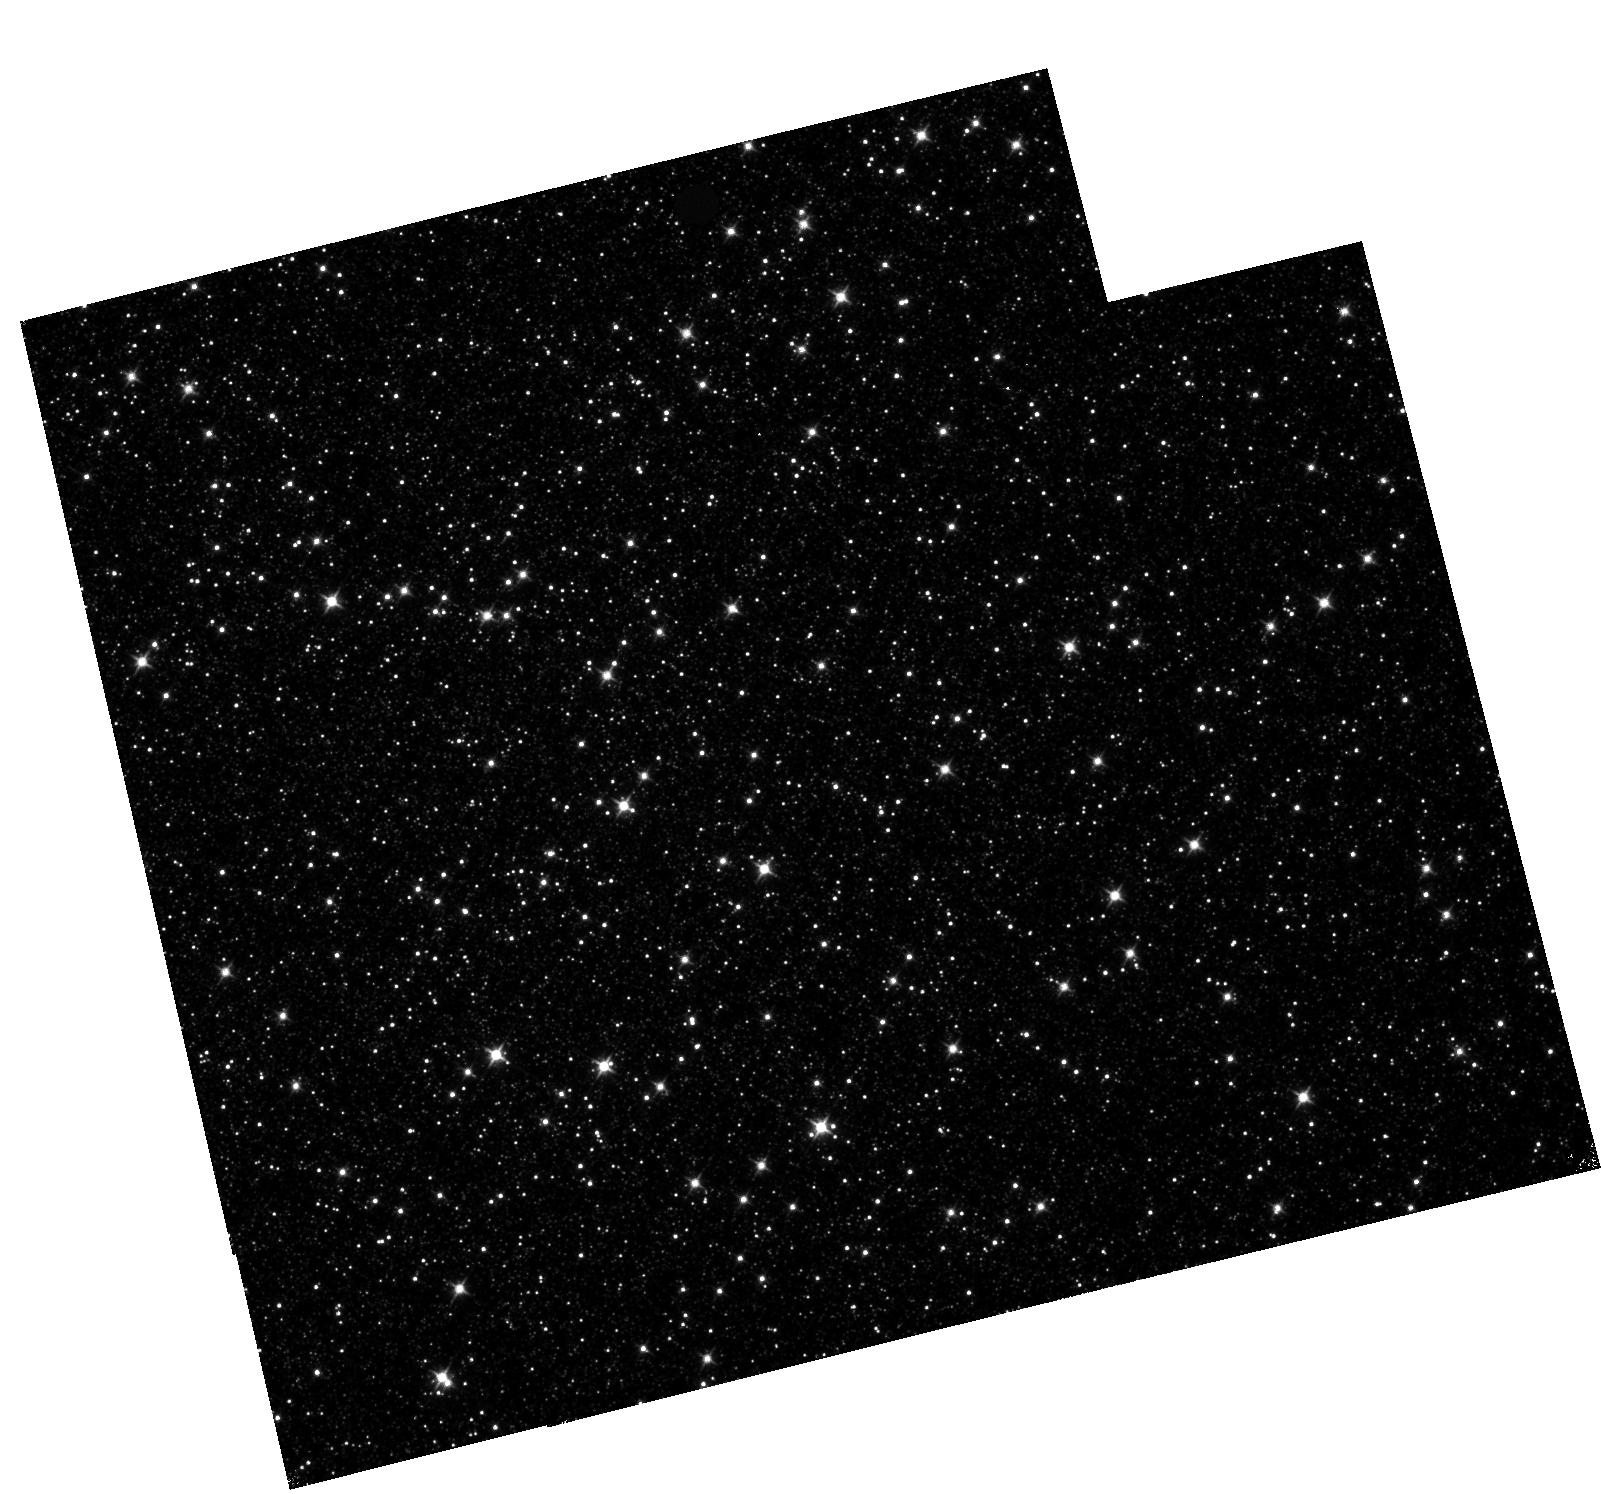
Target: OMEGACEN
Instrument: WFC3/IR
Filter: F110W
Exposure: 11 min
Observation ID: hst_11928_04_wfc3_ir_f110w_ibcj04

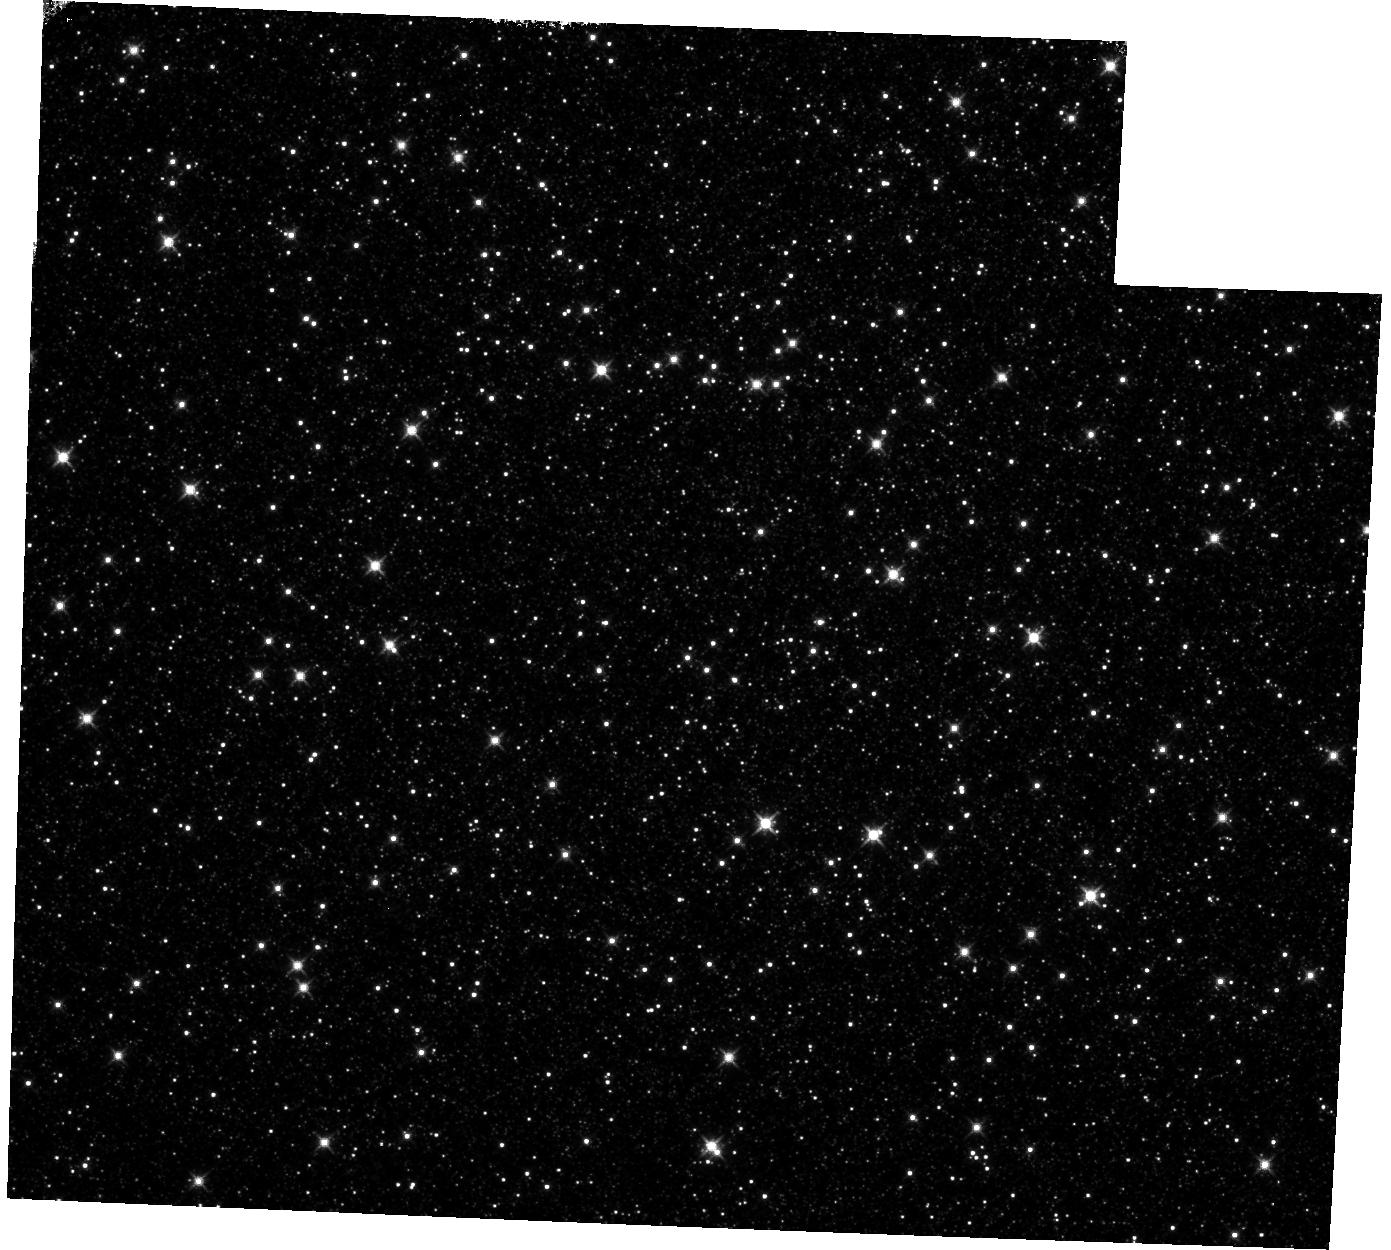
Target: OMEGACEN
Instrument: WFC3/IR
Filter: F125W
Exposure: 14 min
Observation ID: hst_11928_08_wfc3_ir_f125w_ibcj08

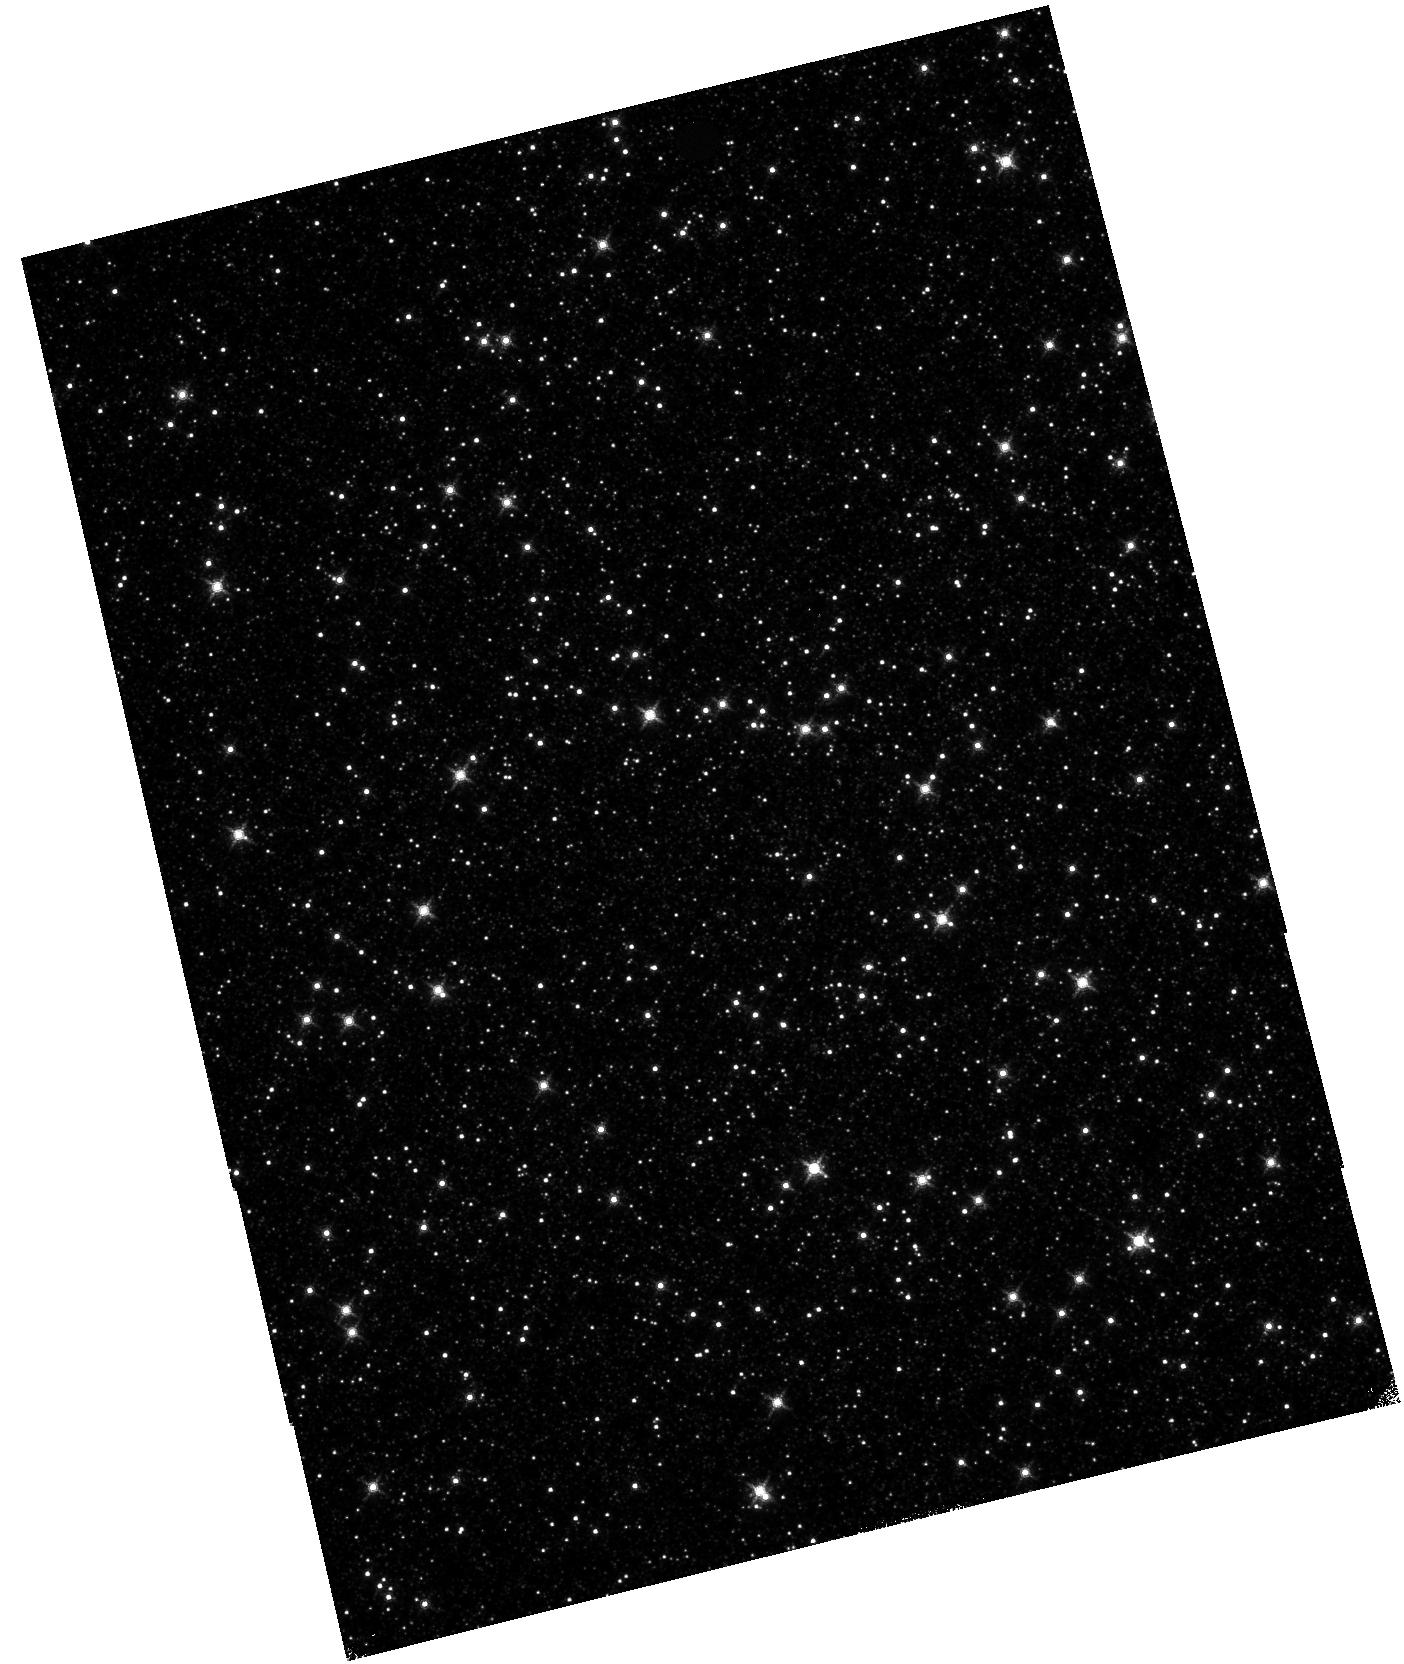
Target: OMEGACEN
Instrument: WFC3/IR
Filter: F139M
Exposure: 25 min
Observation ID: hst_11928_06_wfc3_ir_f139m_ibcj06

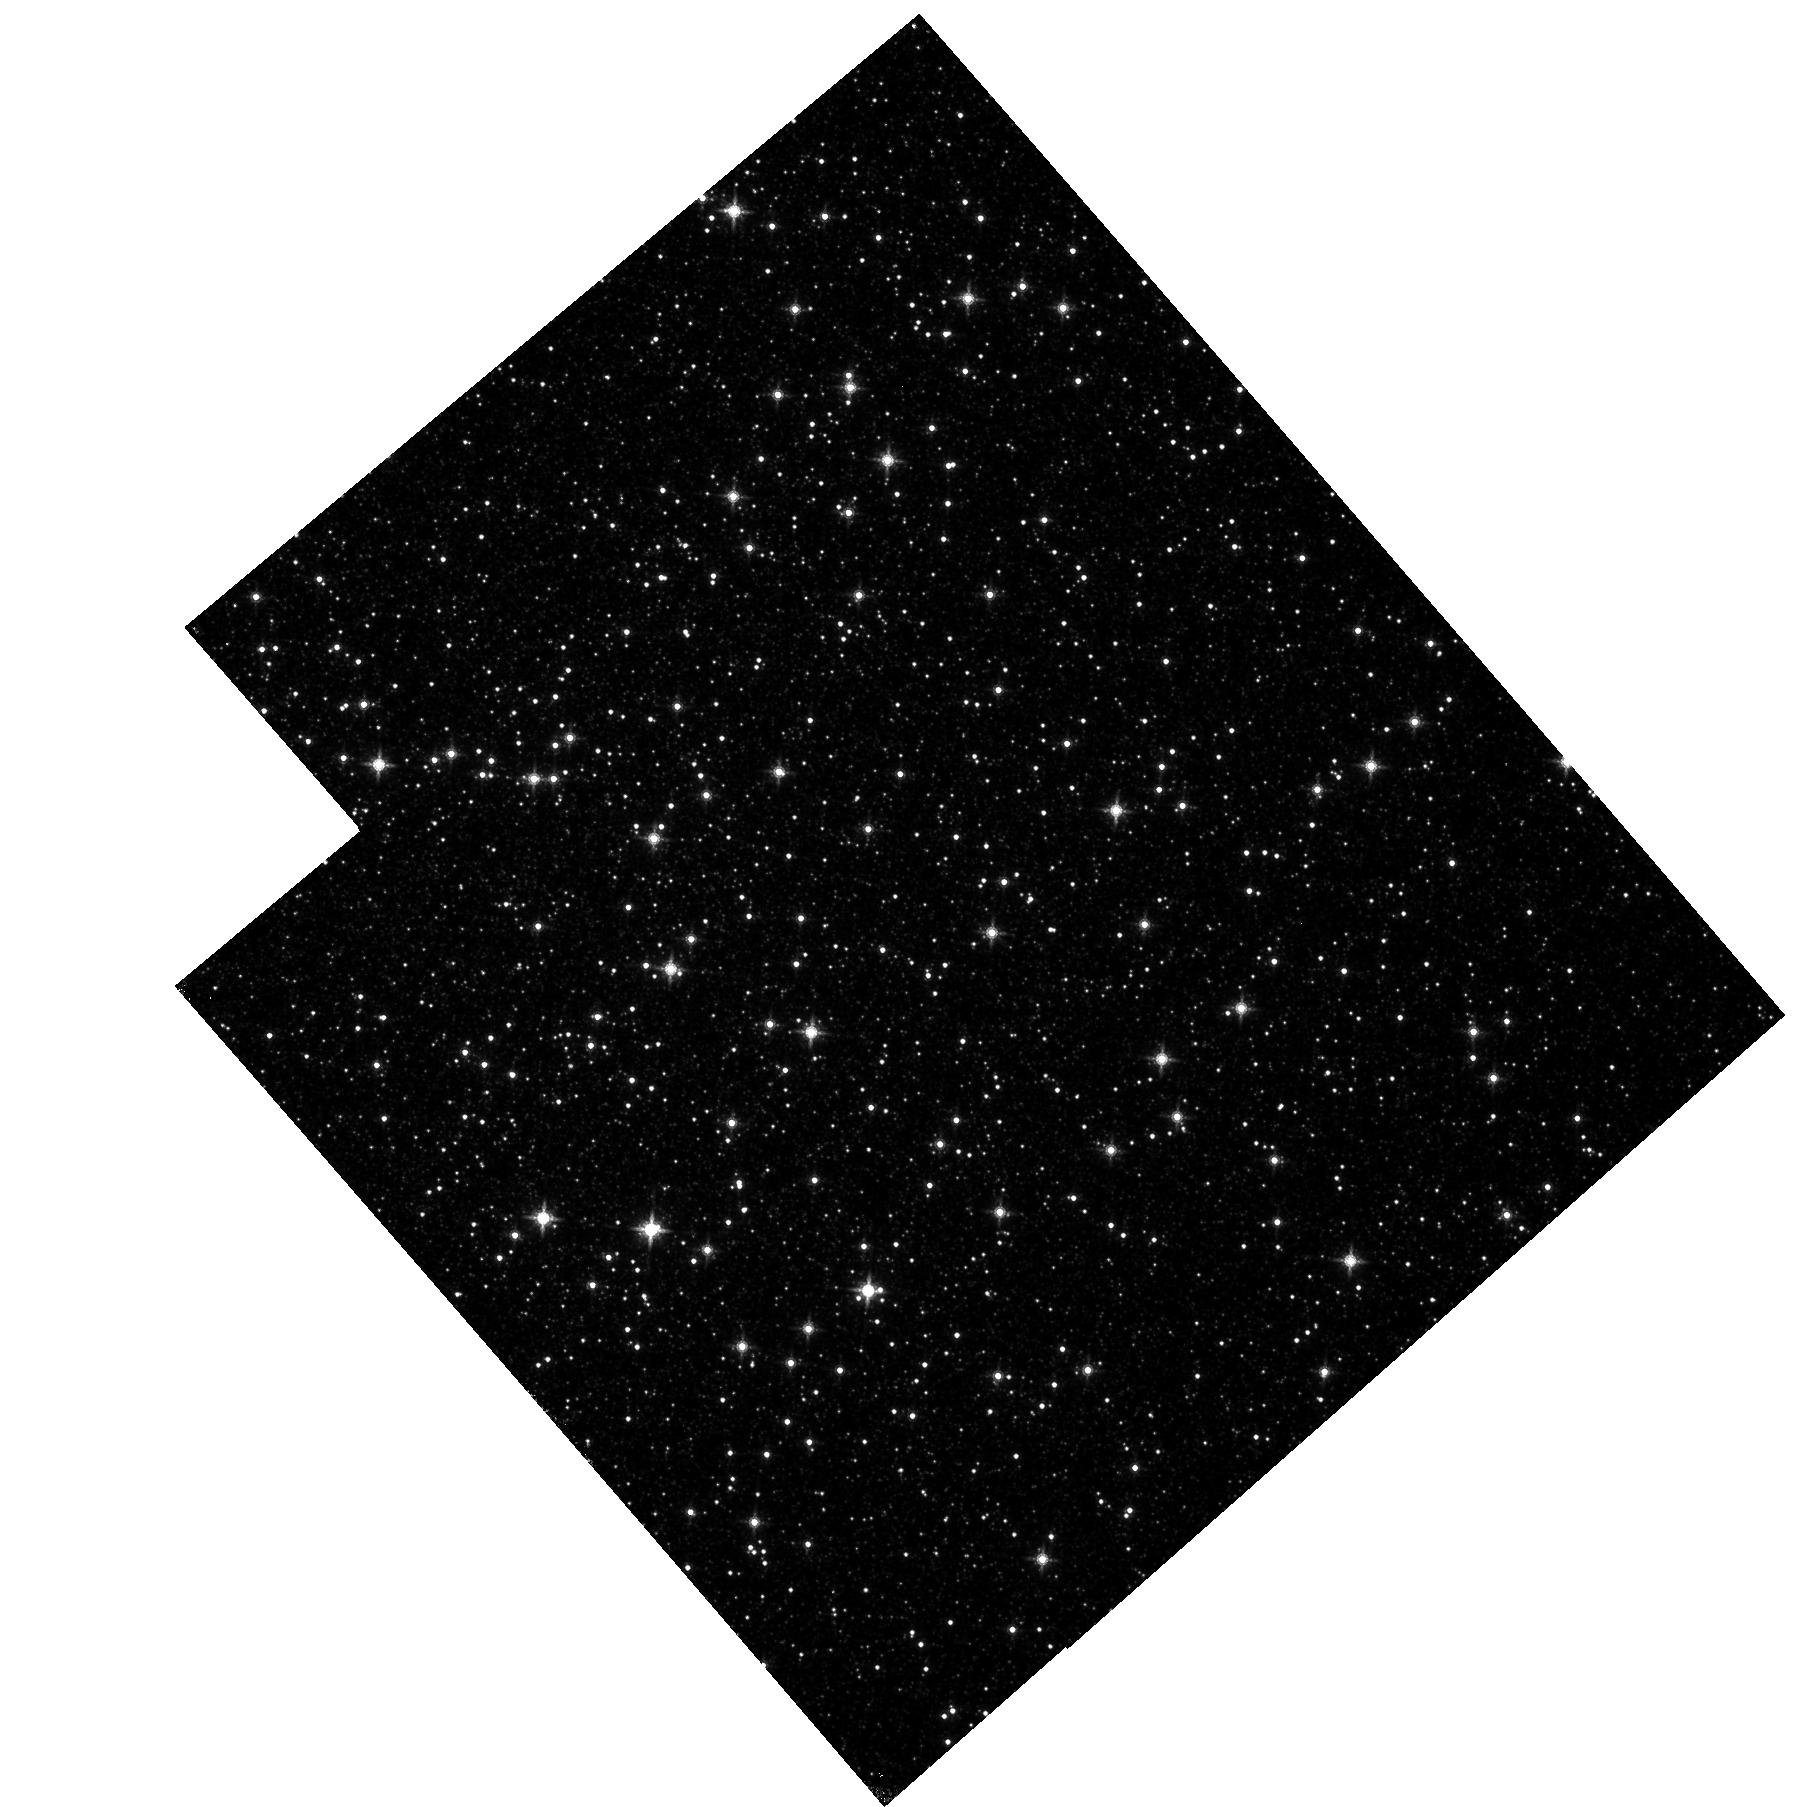
Target: OMEGACEN
Instrument: WFC3/IR
Filter: F160W
Exposure: 13 min
Observation ID: hst_11928_02_wfc3_ir_f160w_ibcj02

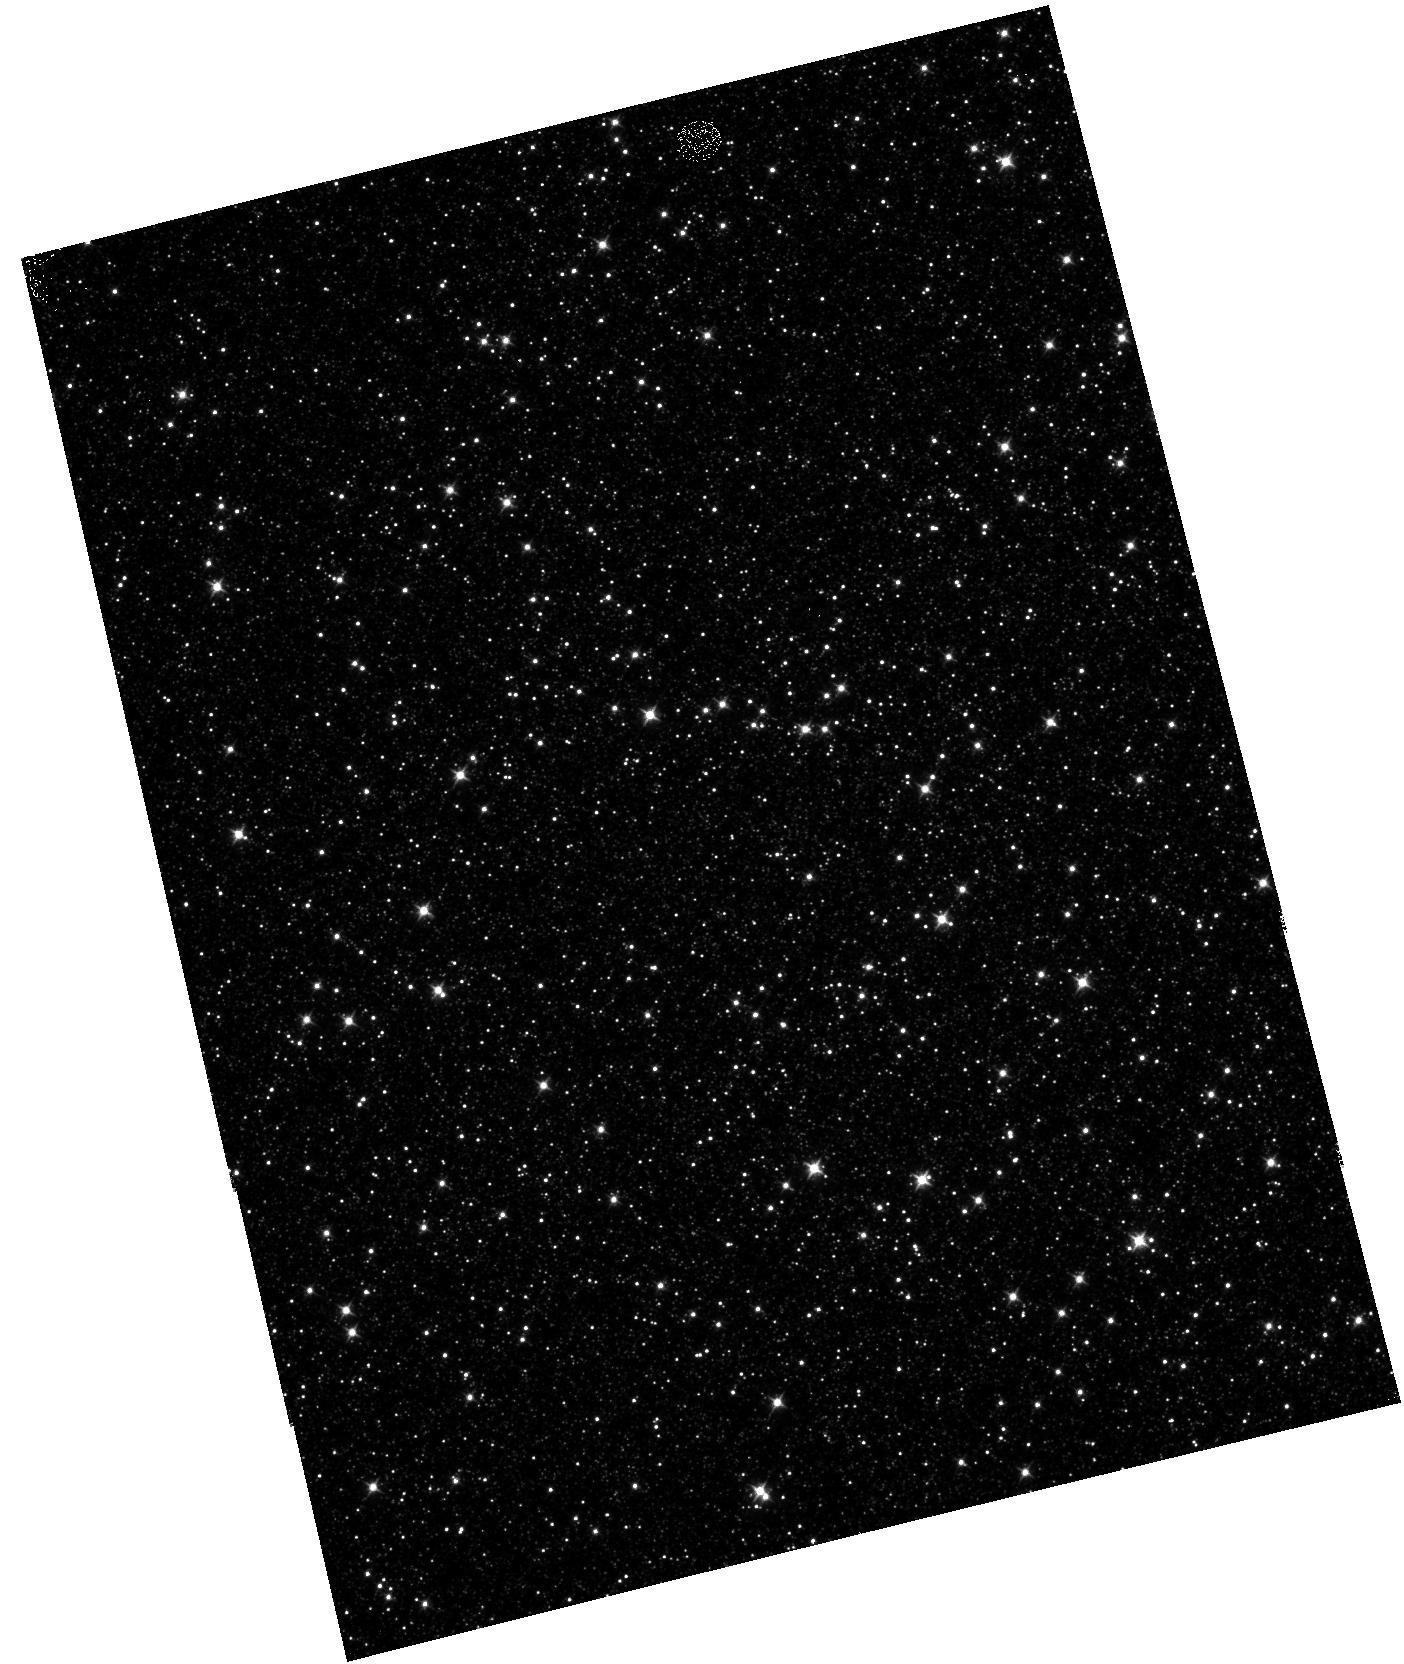
Target: OMEGACEN
Instrument: WFC3/IR
Filter: F098M
Exposure: 18 min
Observation ID: hst_11928_06_wfc3_ir_f098m_ibcj06

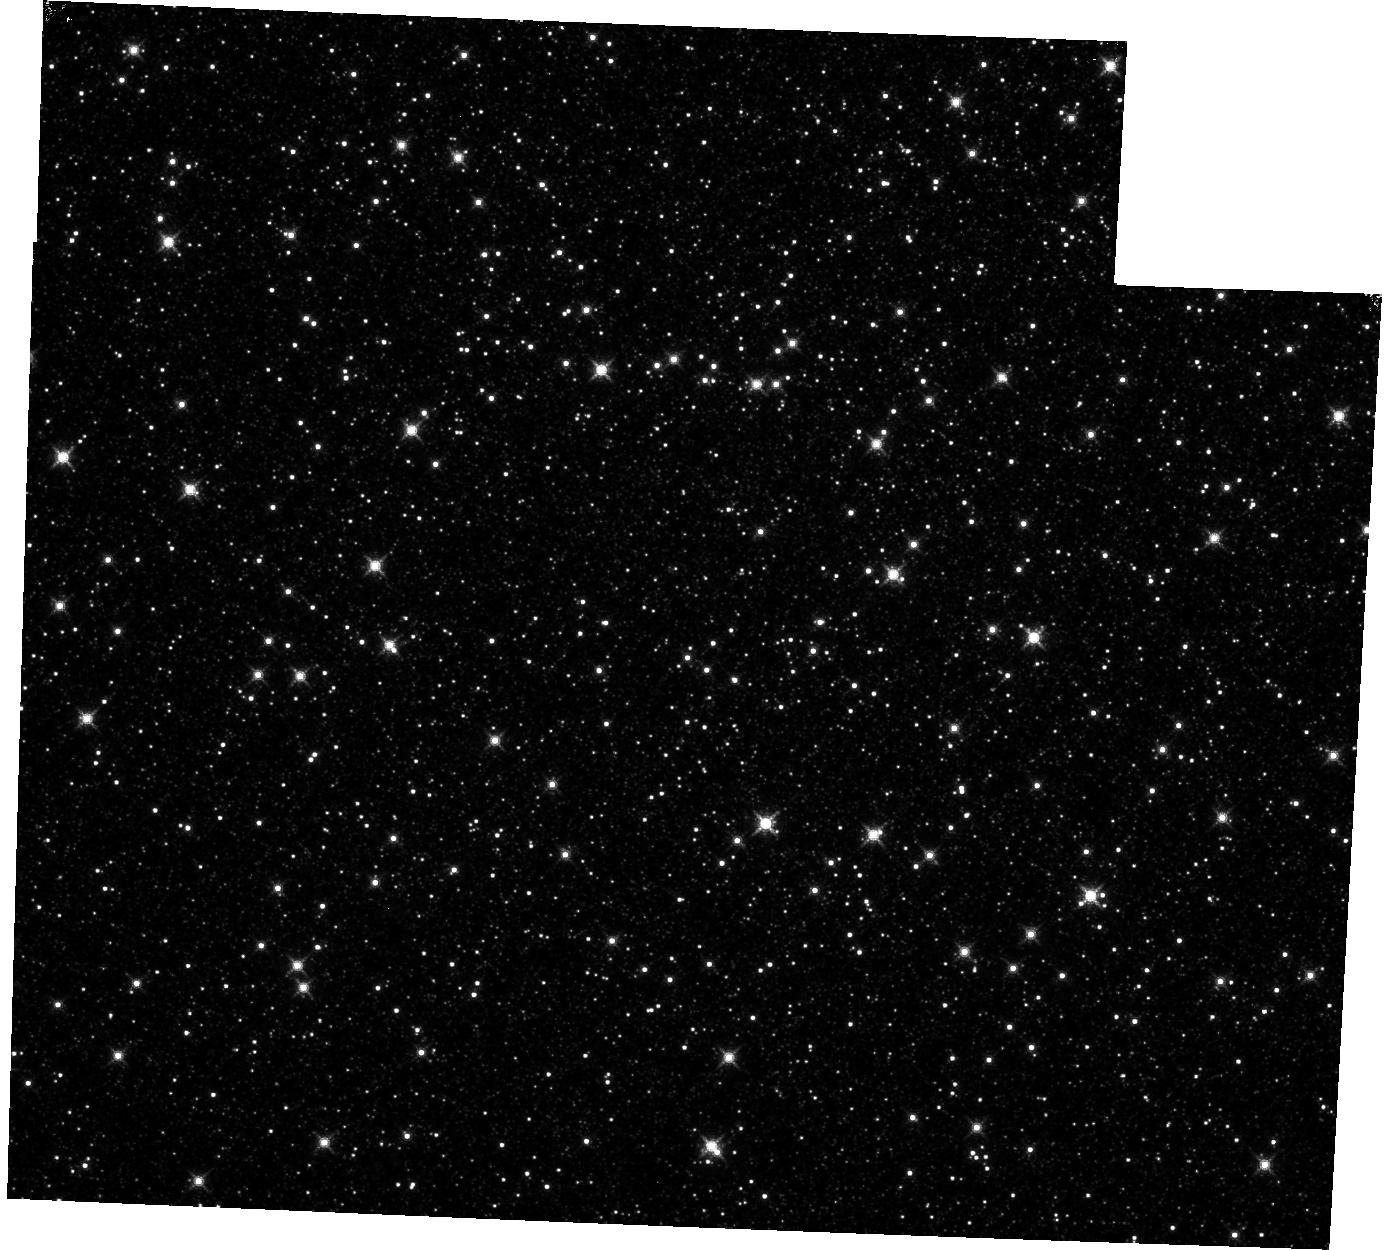
Target: OMEGACEN
Instrument: WFC3/IR
Filter: F139M
Exposure: 25 min
Observation ID: hst_11928_08_wfc3_ir_f139m_ibcj08

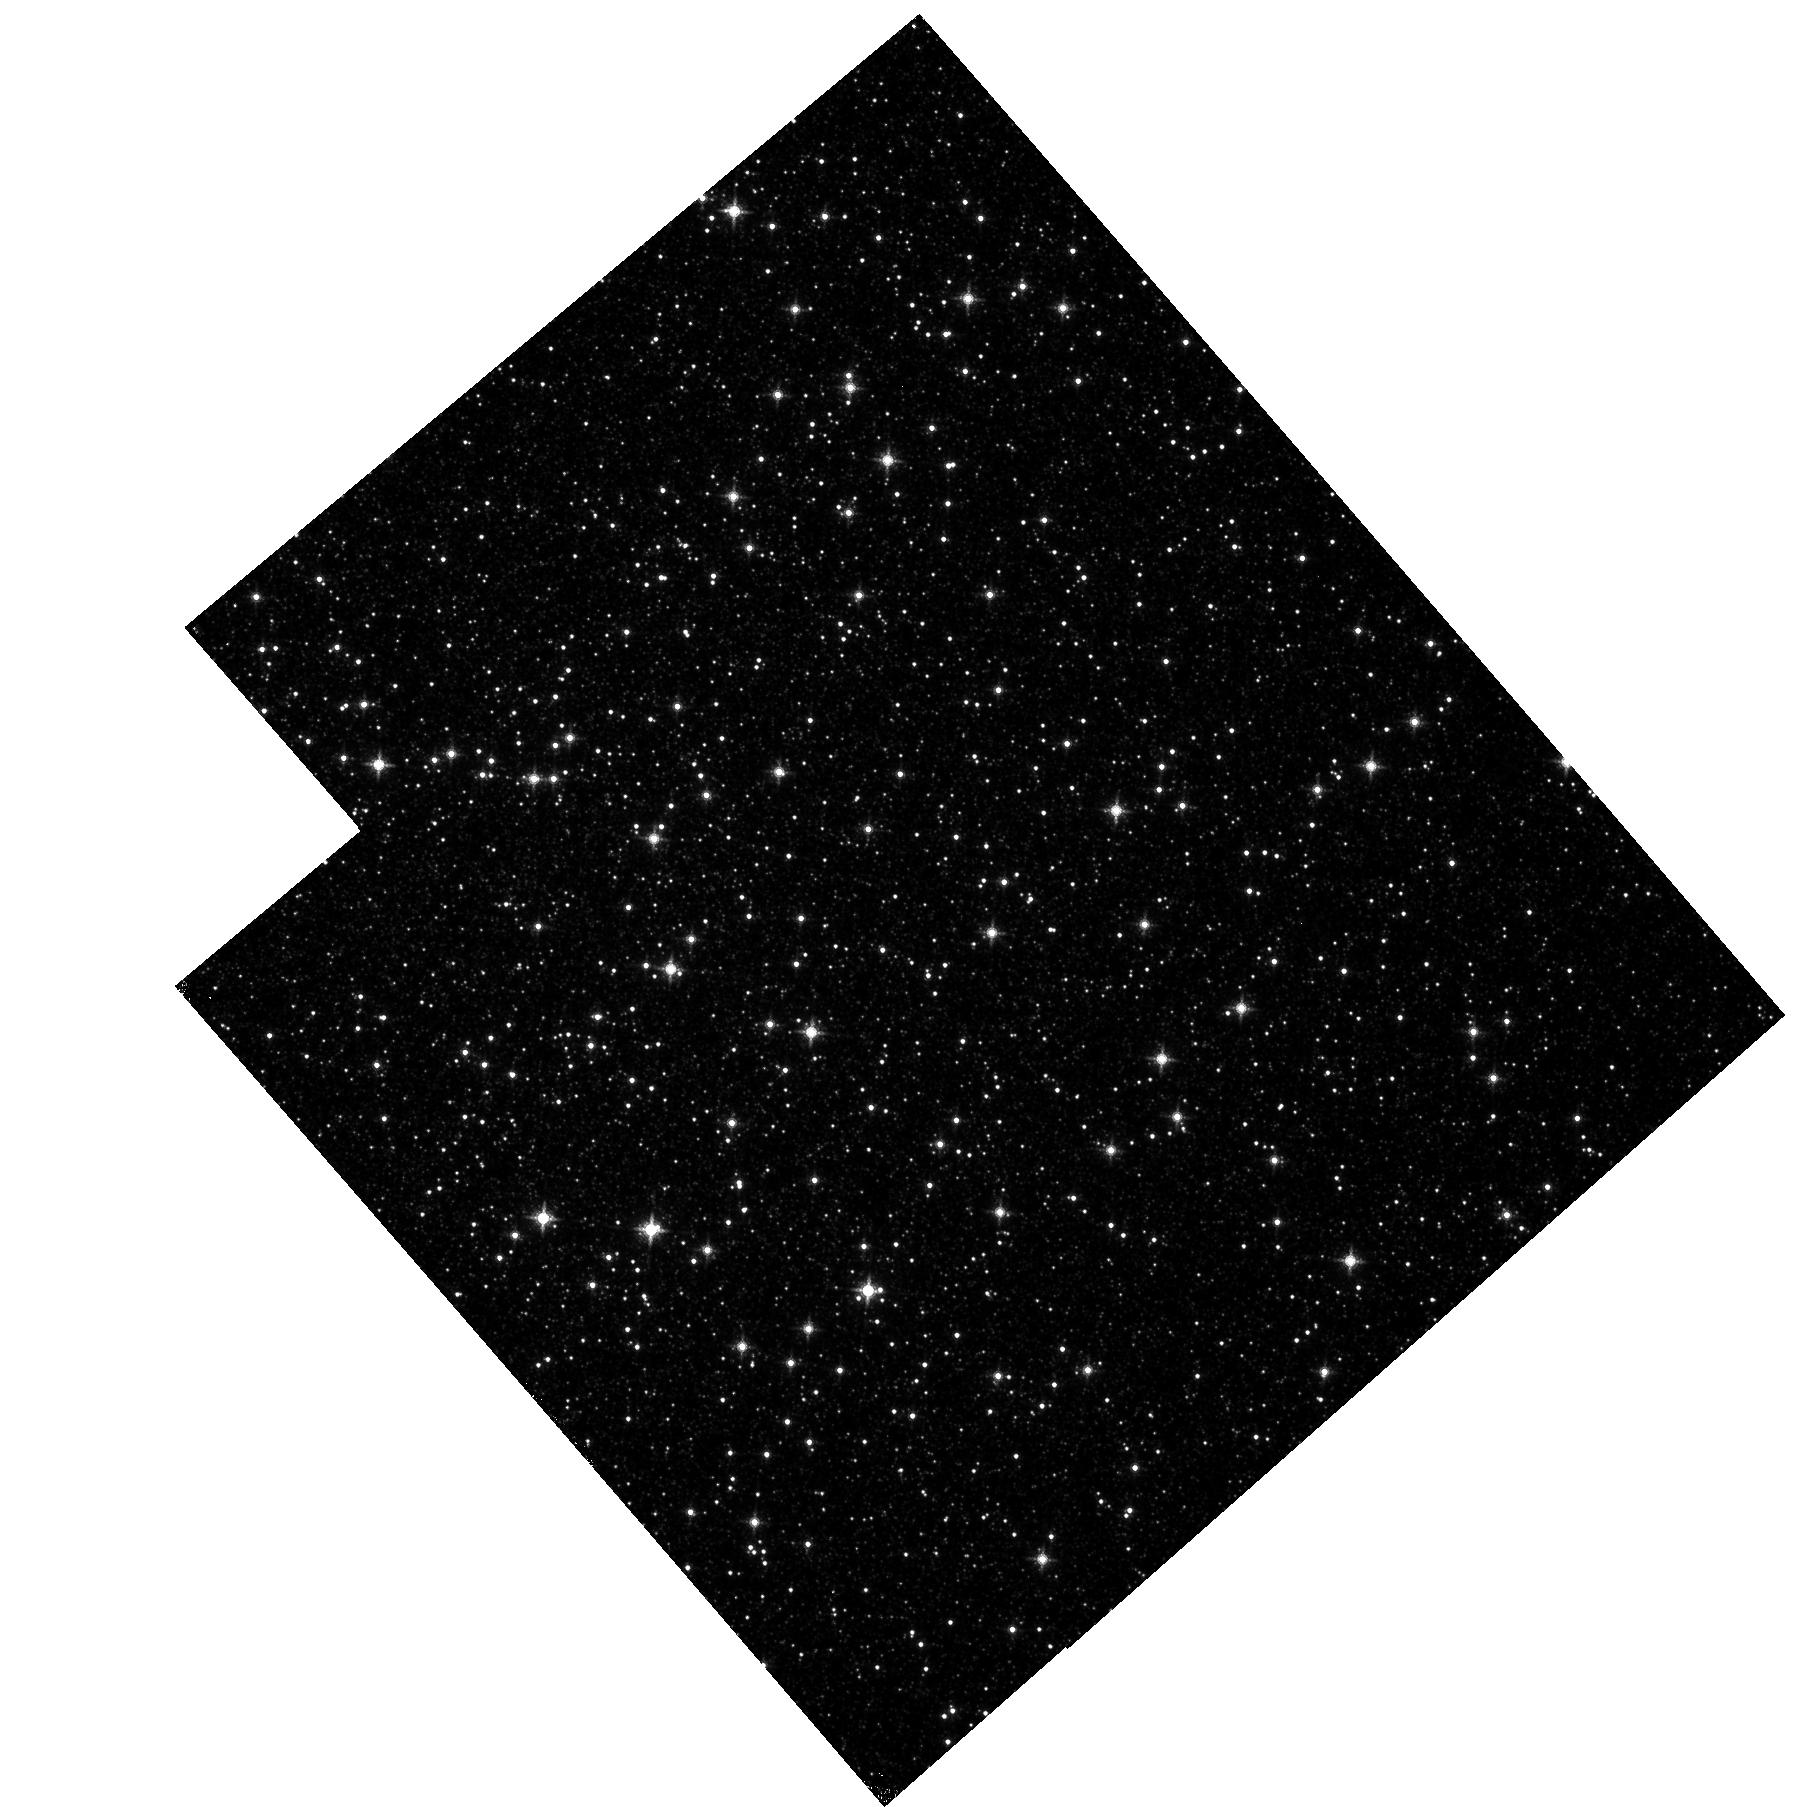
Target: OMEGACEN
Instrument: WFC3/IR
Filter: F139M
Exposure: 25 min
Observation ID: hst_11928_02_wfc3_ir_f139m_ibcj02

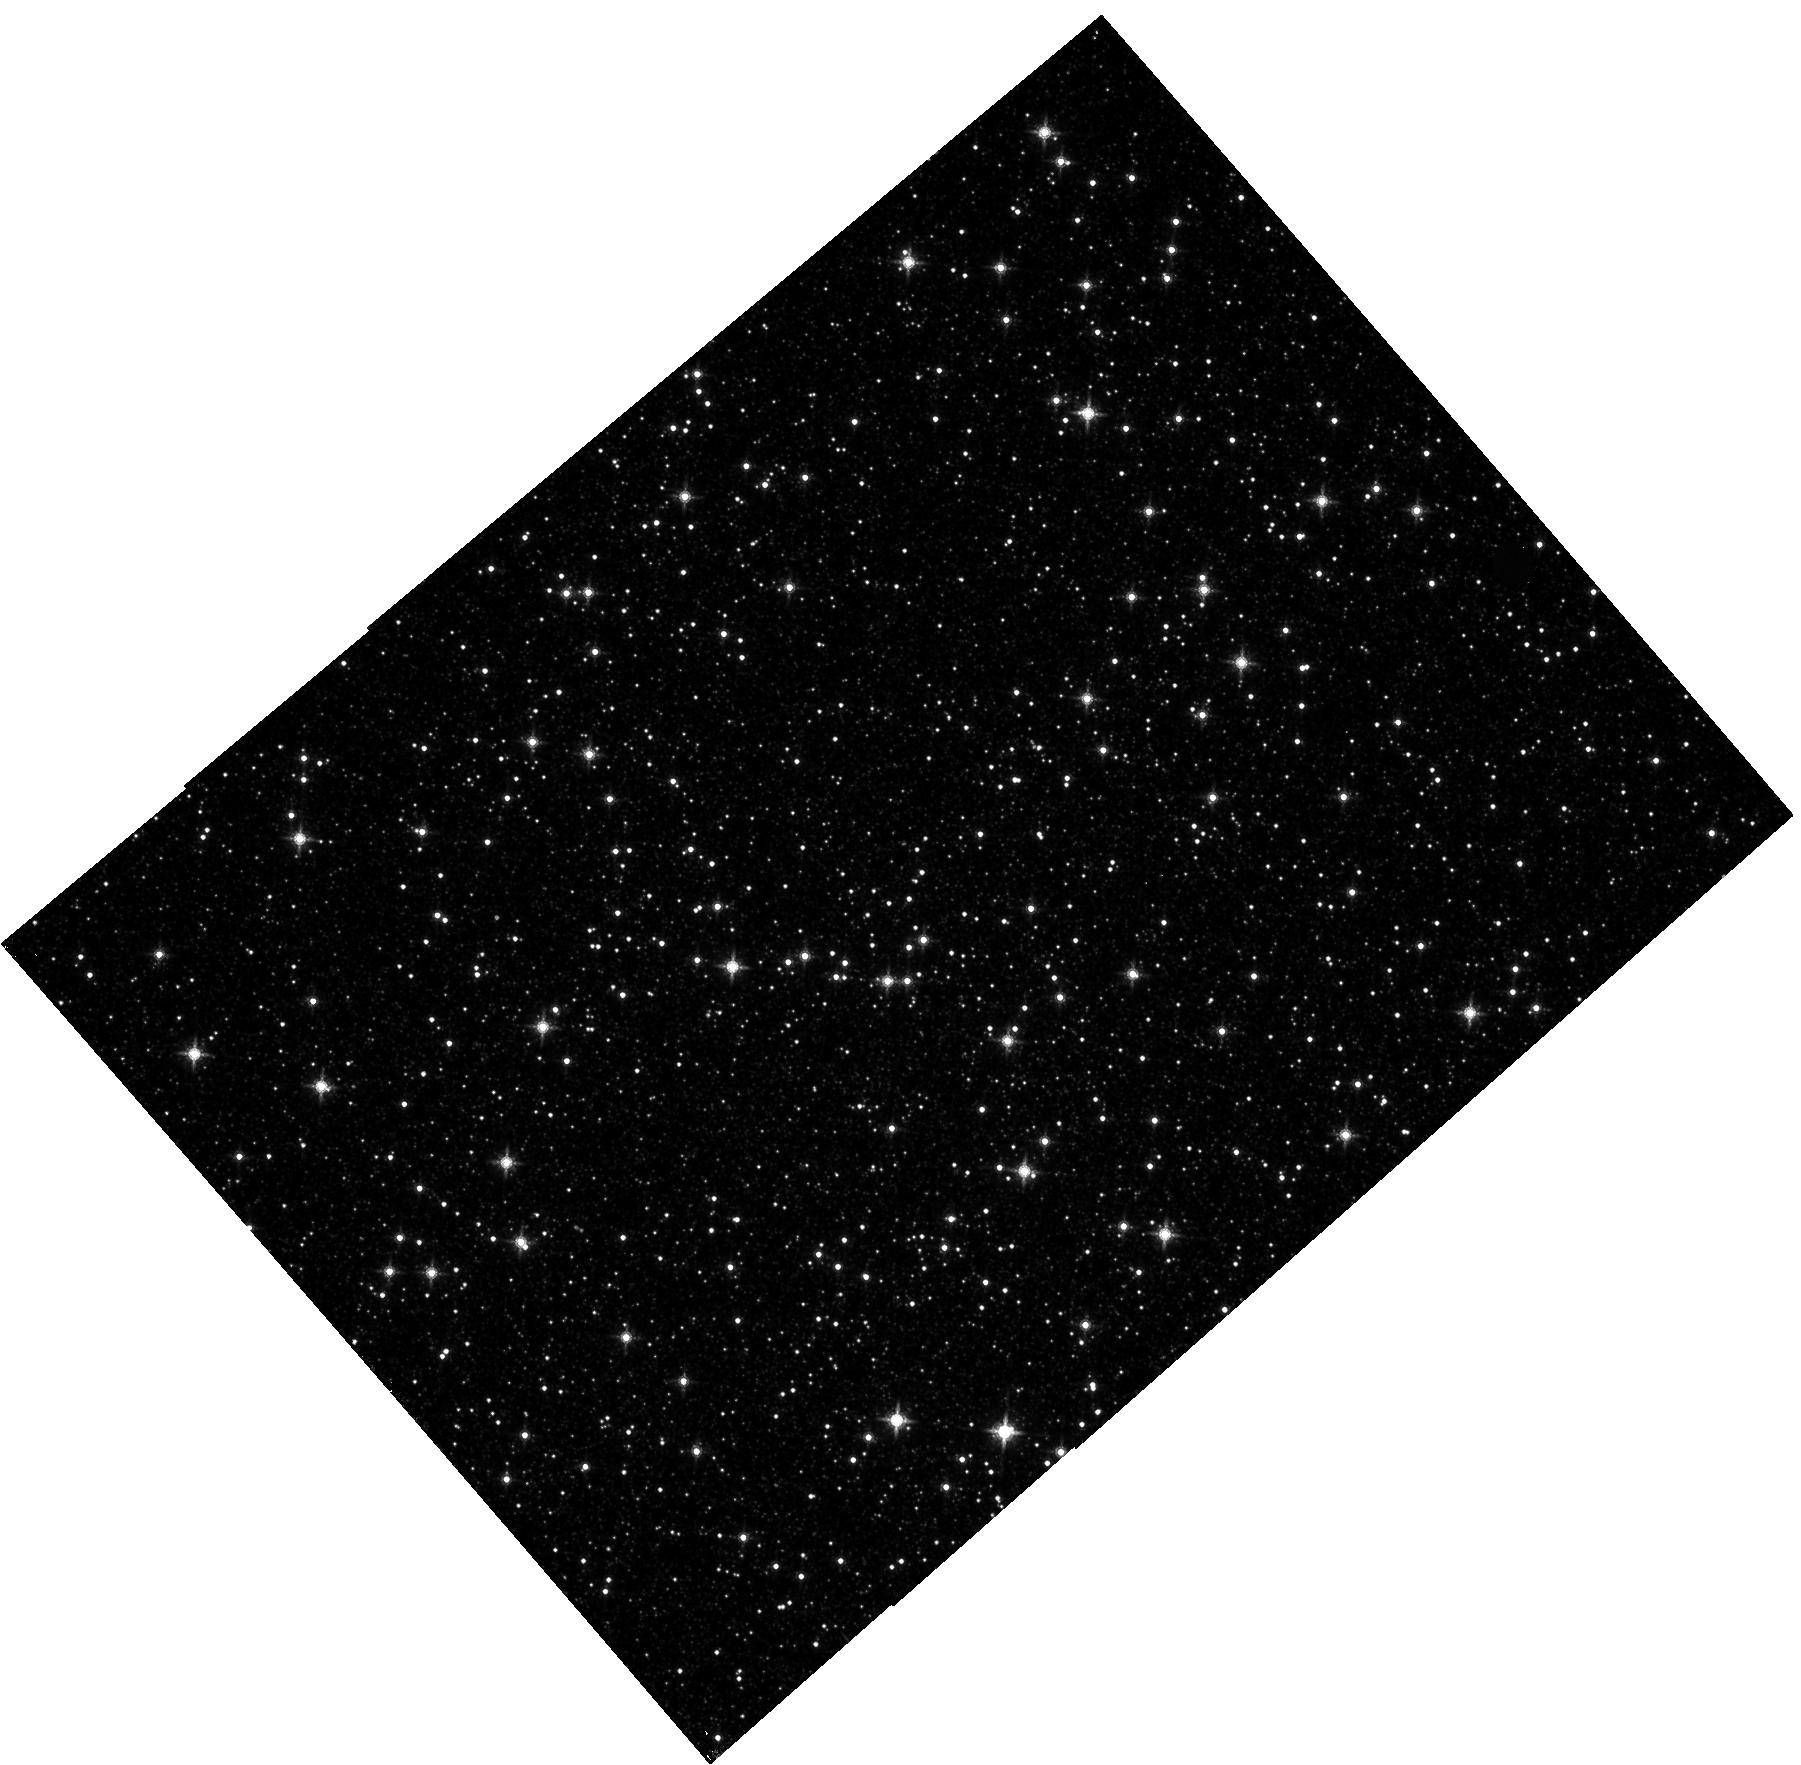
Target: OMEGACEN
Instrument: WFC3/IR
Filter: F160W
Exposure: 13 min
Observation ID: hst_11928_03_wfc3_ir_f160w_ibcj03

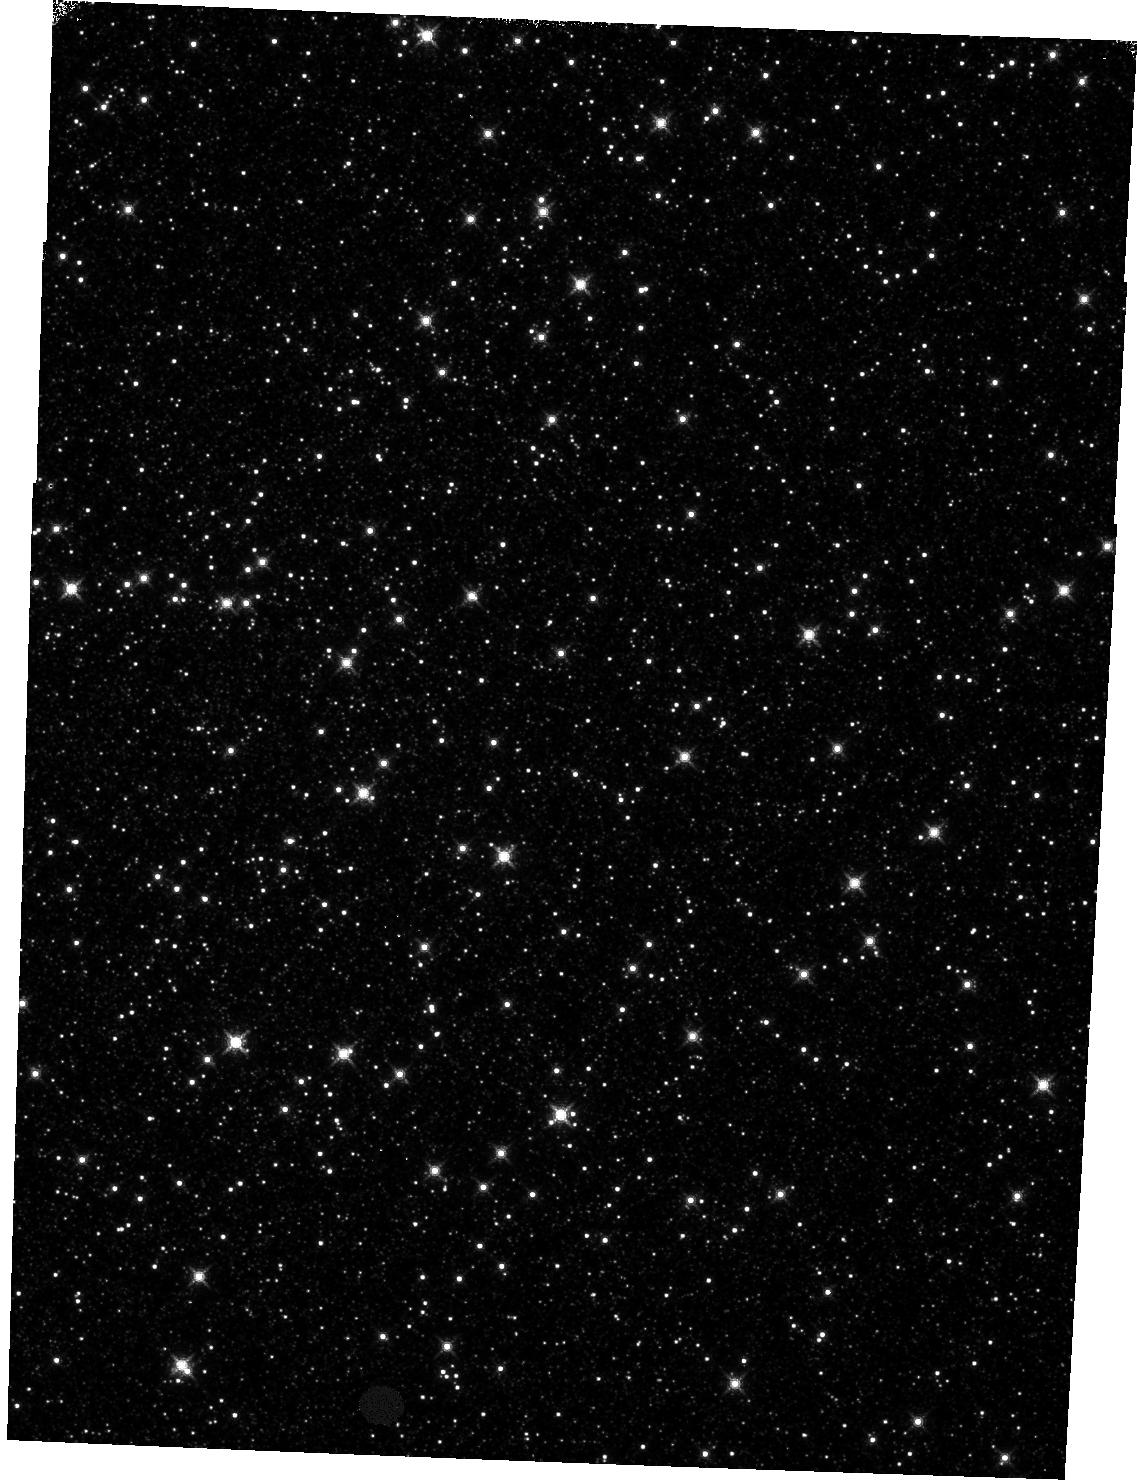
Target: OMEGACEN
Instrument: WFC3/IR
Filter: F139M
Exposure: 25 min
Observation ID: hst_11928_09_wfc3_ir_f139m_ibcj09

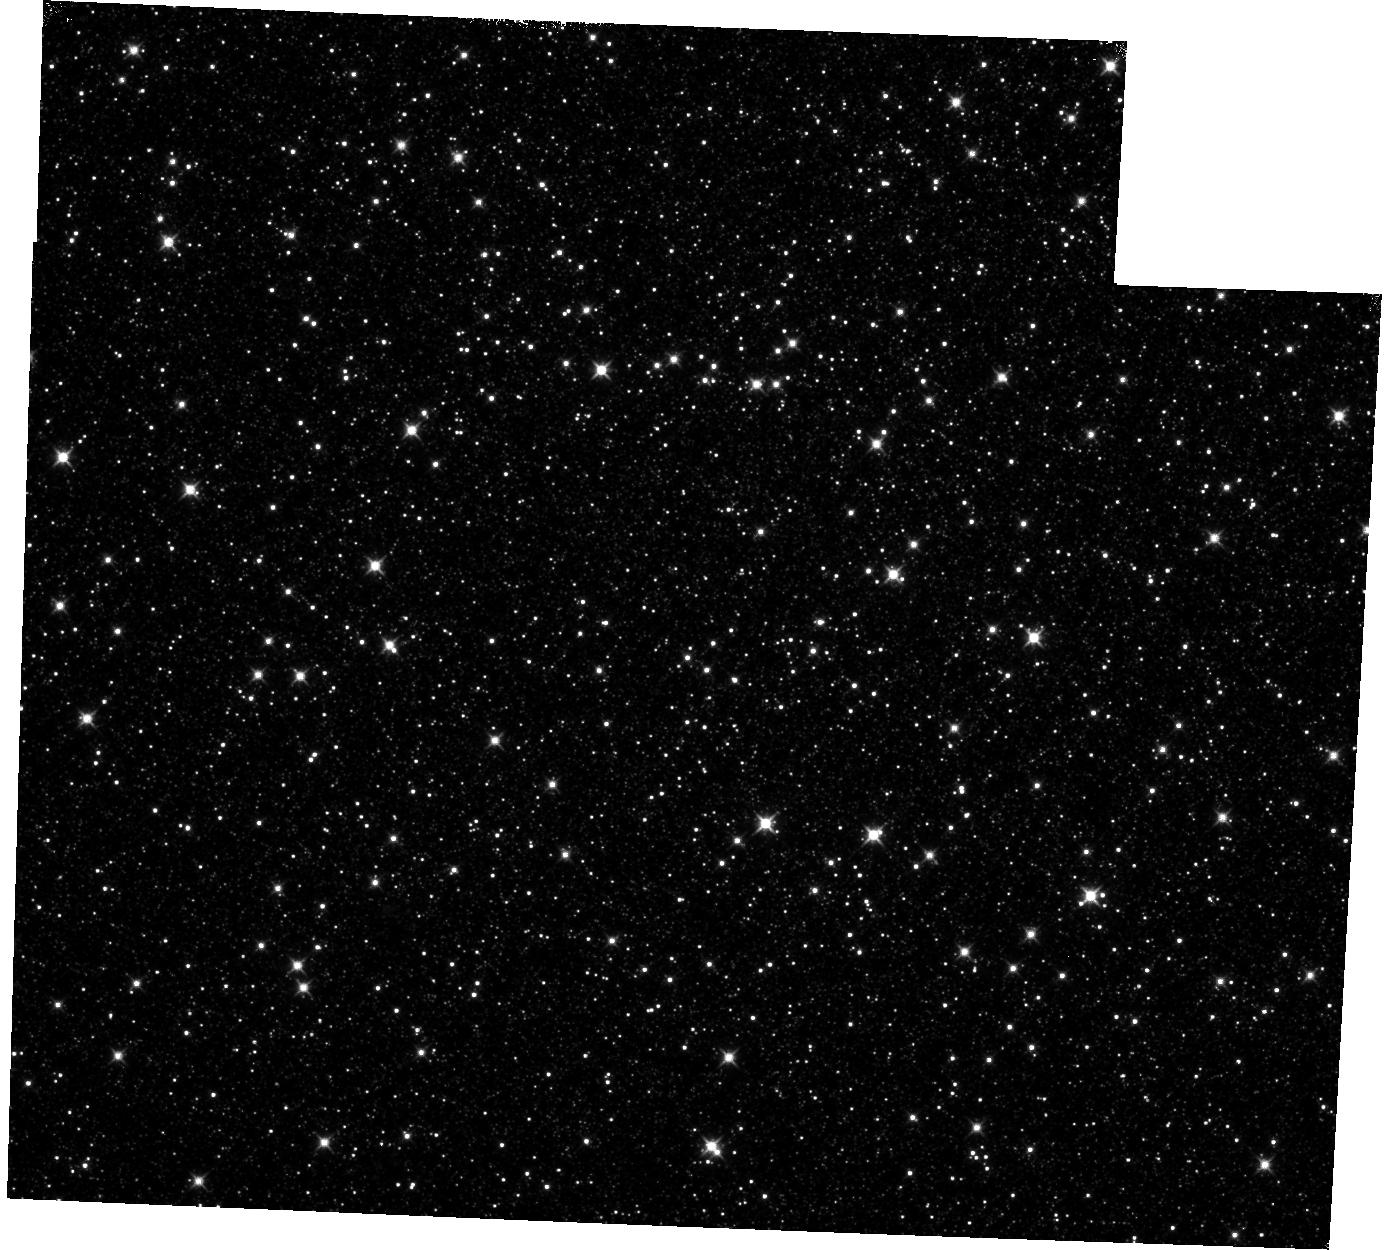
Target: OMEGACEN
Instrument: WFC3/IR
Filter: F110W
Exposure: 11 min
Observation ID: hst_11928_08_wfc3_ir_f110w_ibcj08

WFC3/IR Low-frequency flat and Geometric Distortion (PI: Kozhurina-Platais, Vera)

Multiple observations of globular cluster Omega Cen at multiple infrared wavelengths of IR detector will be used to derive filter dependency of low-frequency sensitivity (L_flat fields) across of IR detector and its time variation. Additionally, the same data will be also used to derive filter-dependant geometric distortion of the detector and its time-dependency.